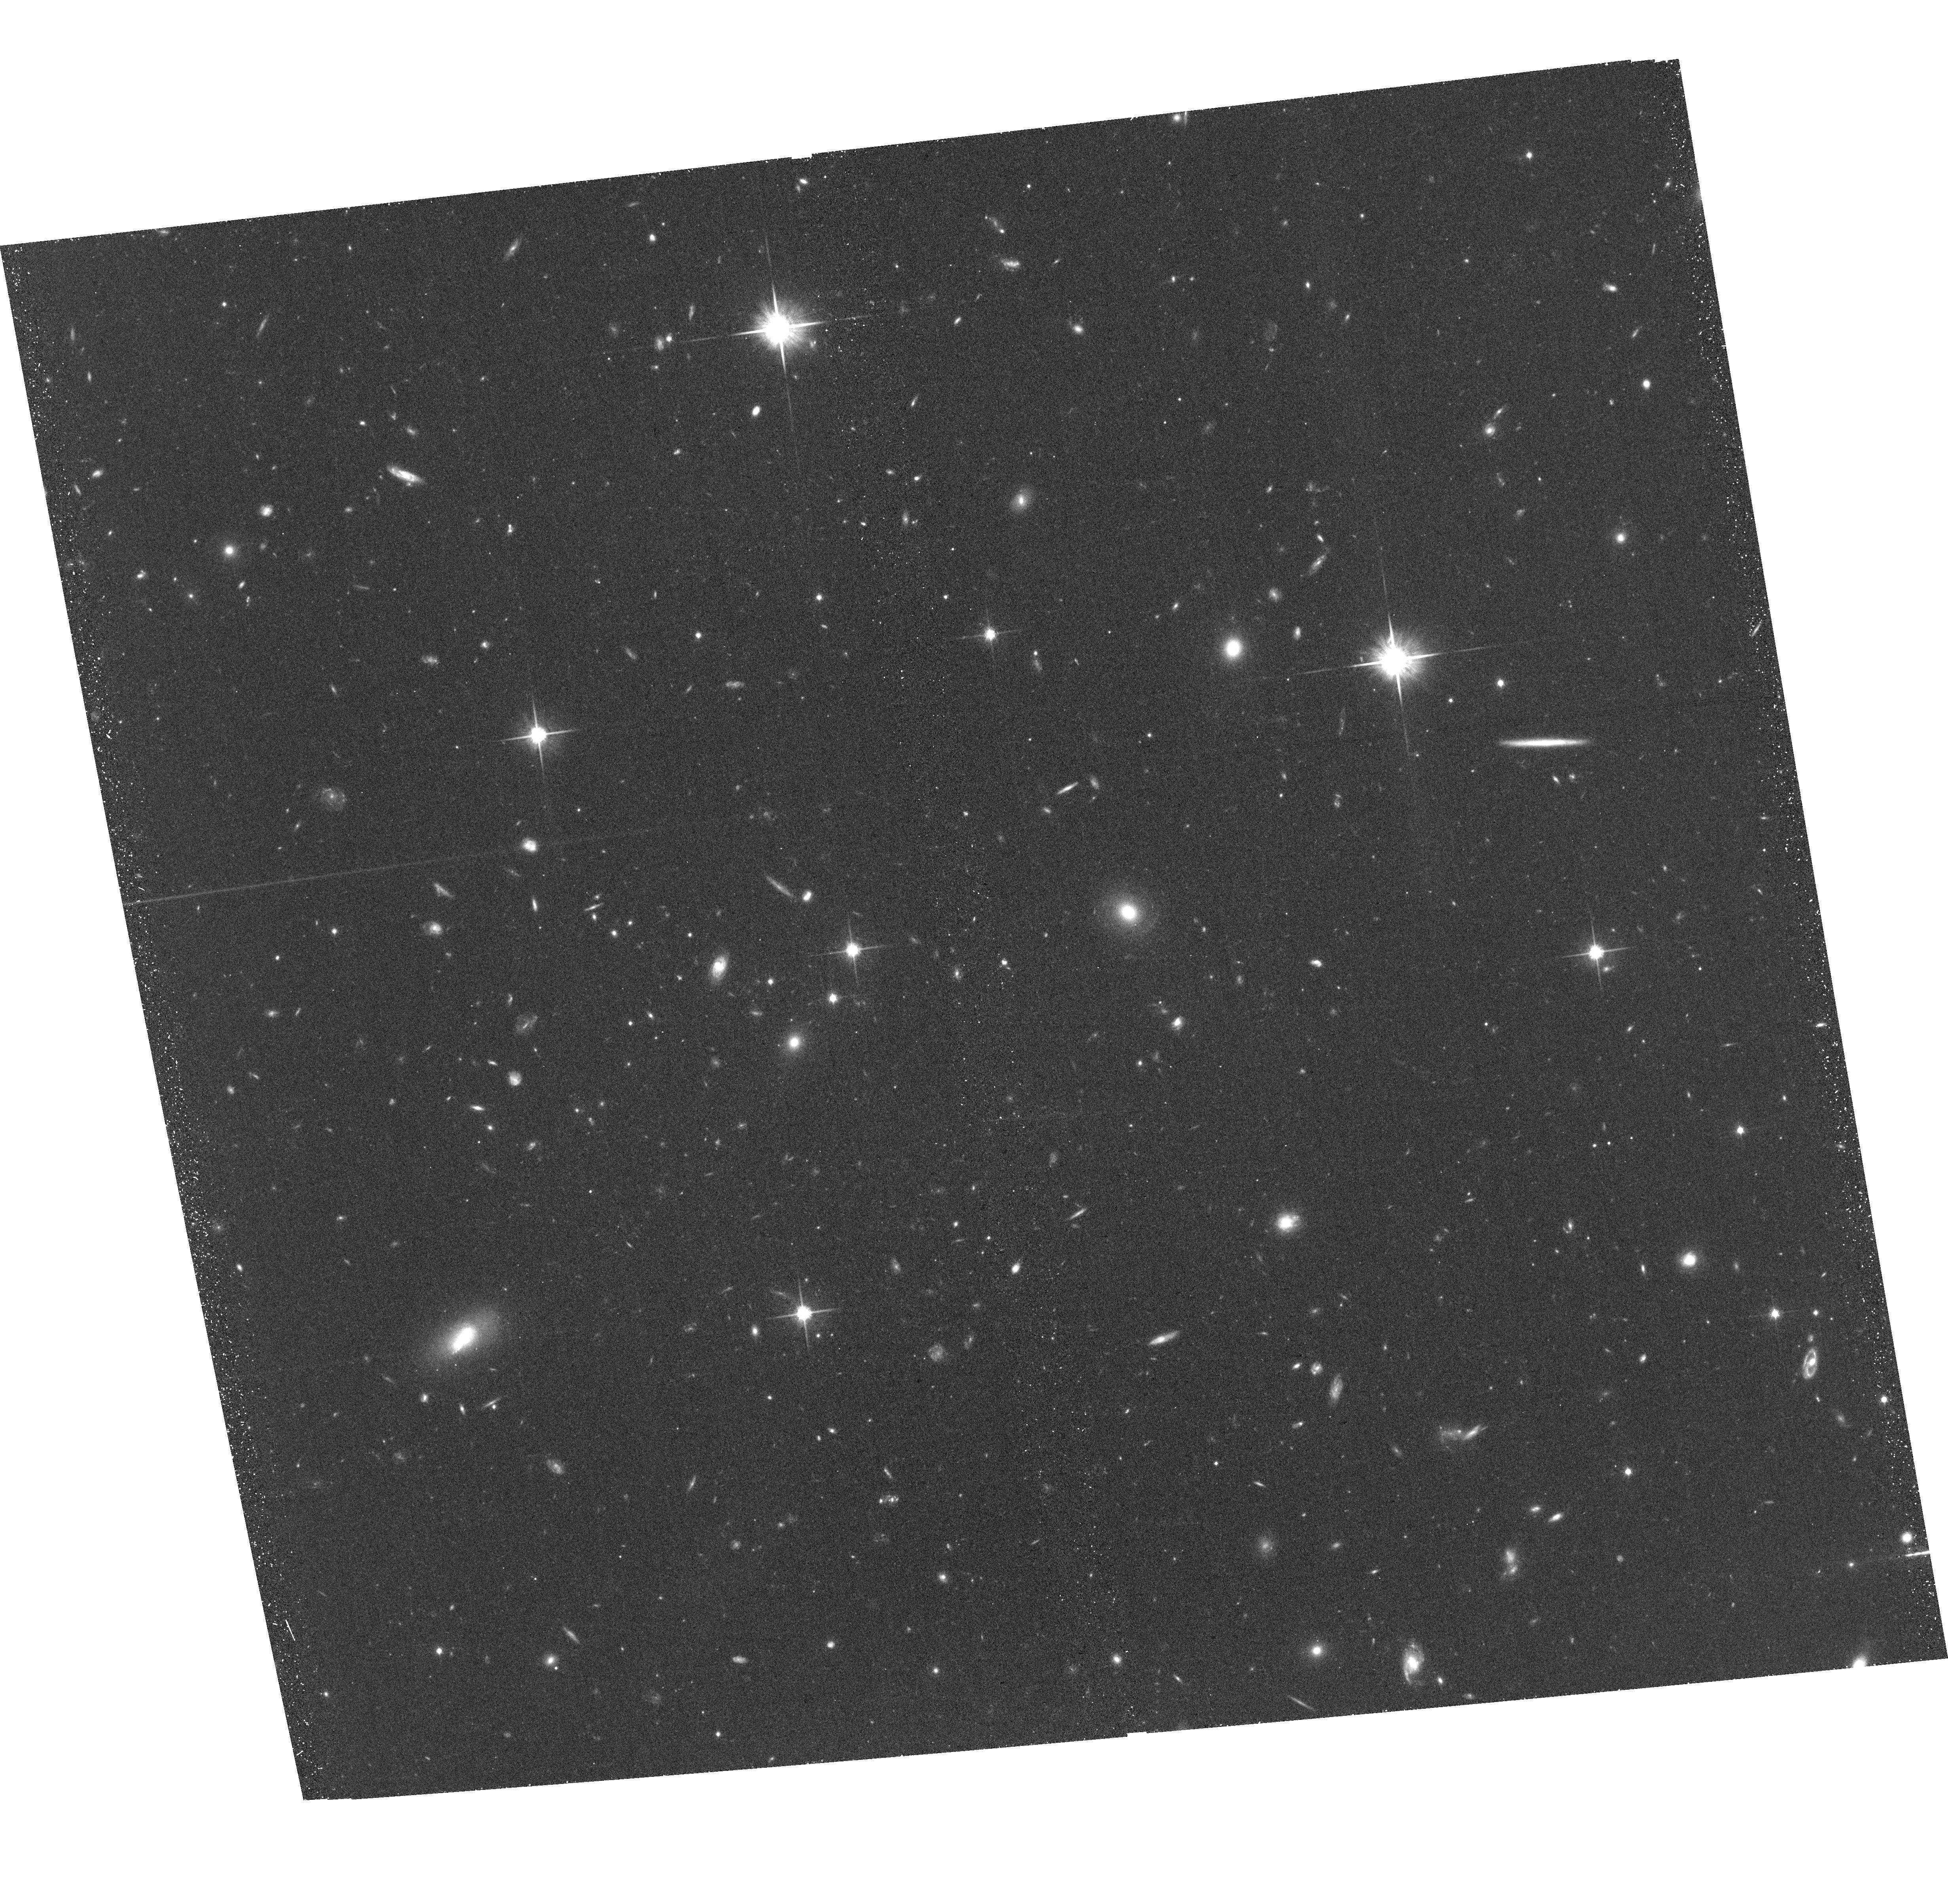
Target: QSO-J1423+1159
Instrument: ACS/WFC
Filter: F814W
Exposure: 39 min
Observation ID: hst_15282_11_acs_wfc_f814w_jdfo11

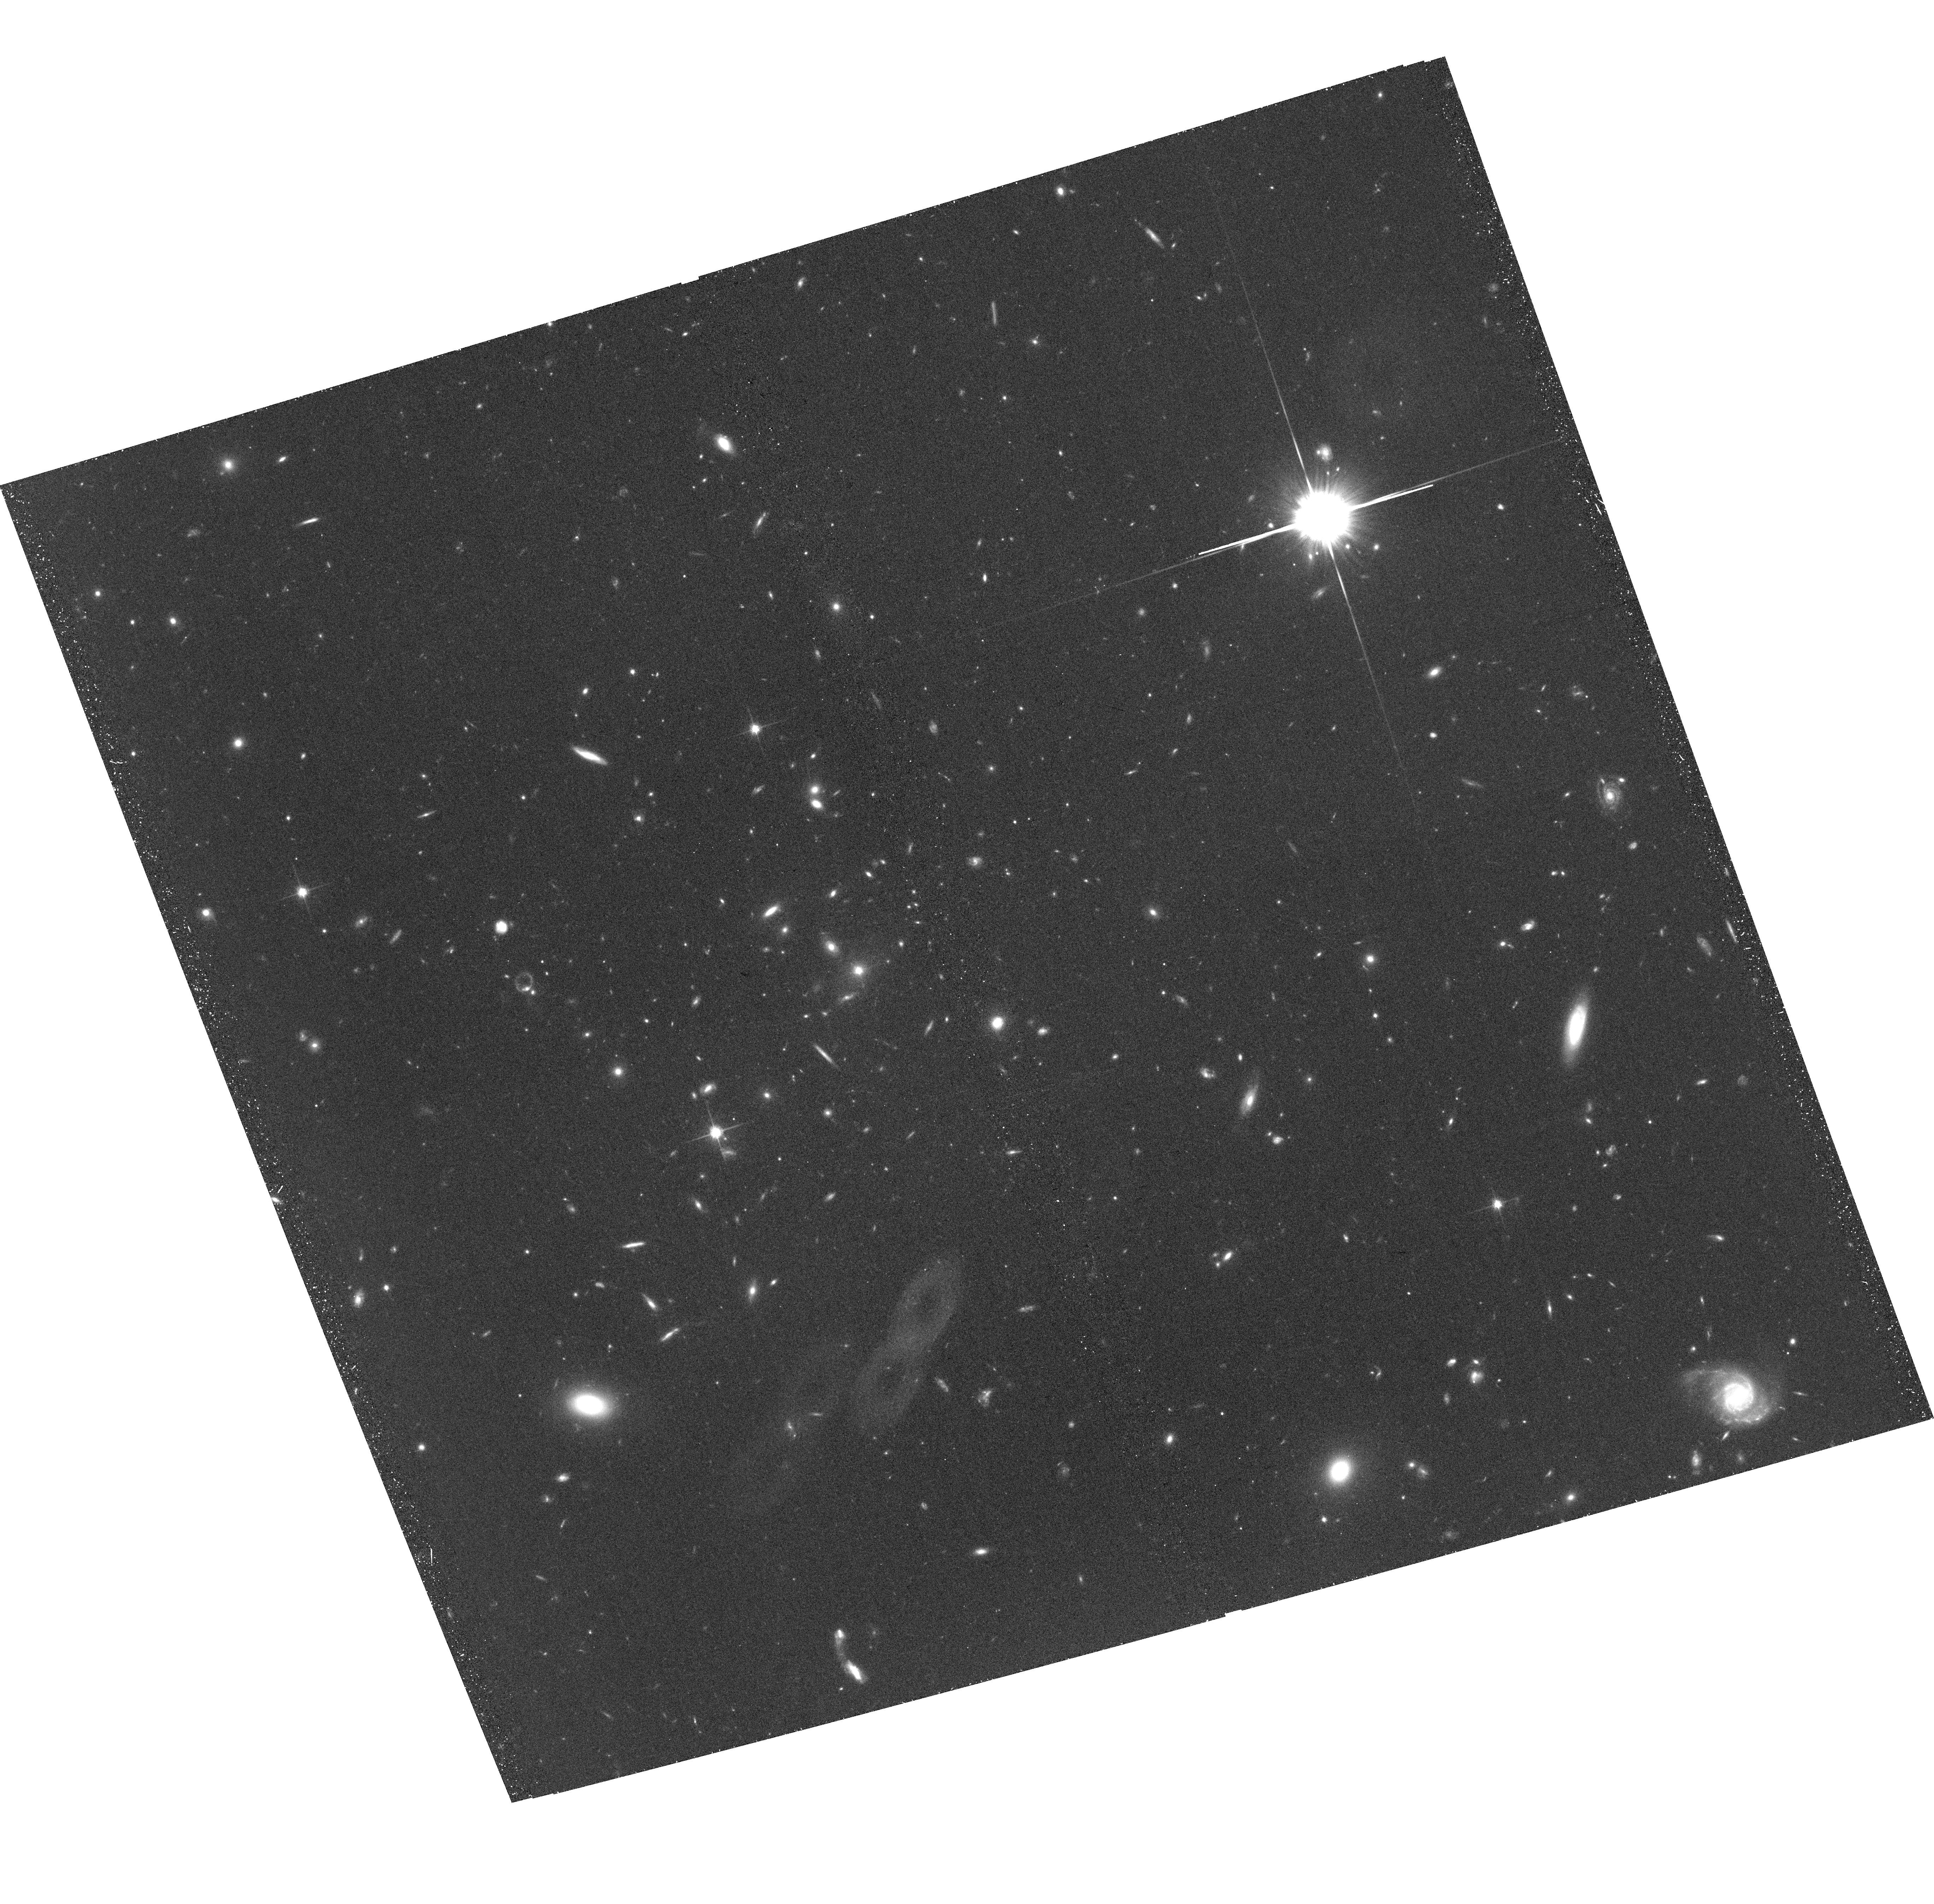
Target: 4C-19.34
Instrument: ACS/WFC
Filter: F814W
Exposure: 39 min
Observation ID: hst_15282_08_acs_wfc_f814w_jdfo08

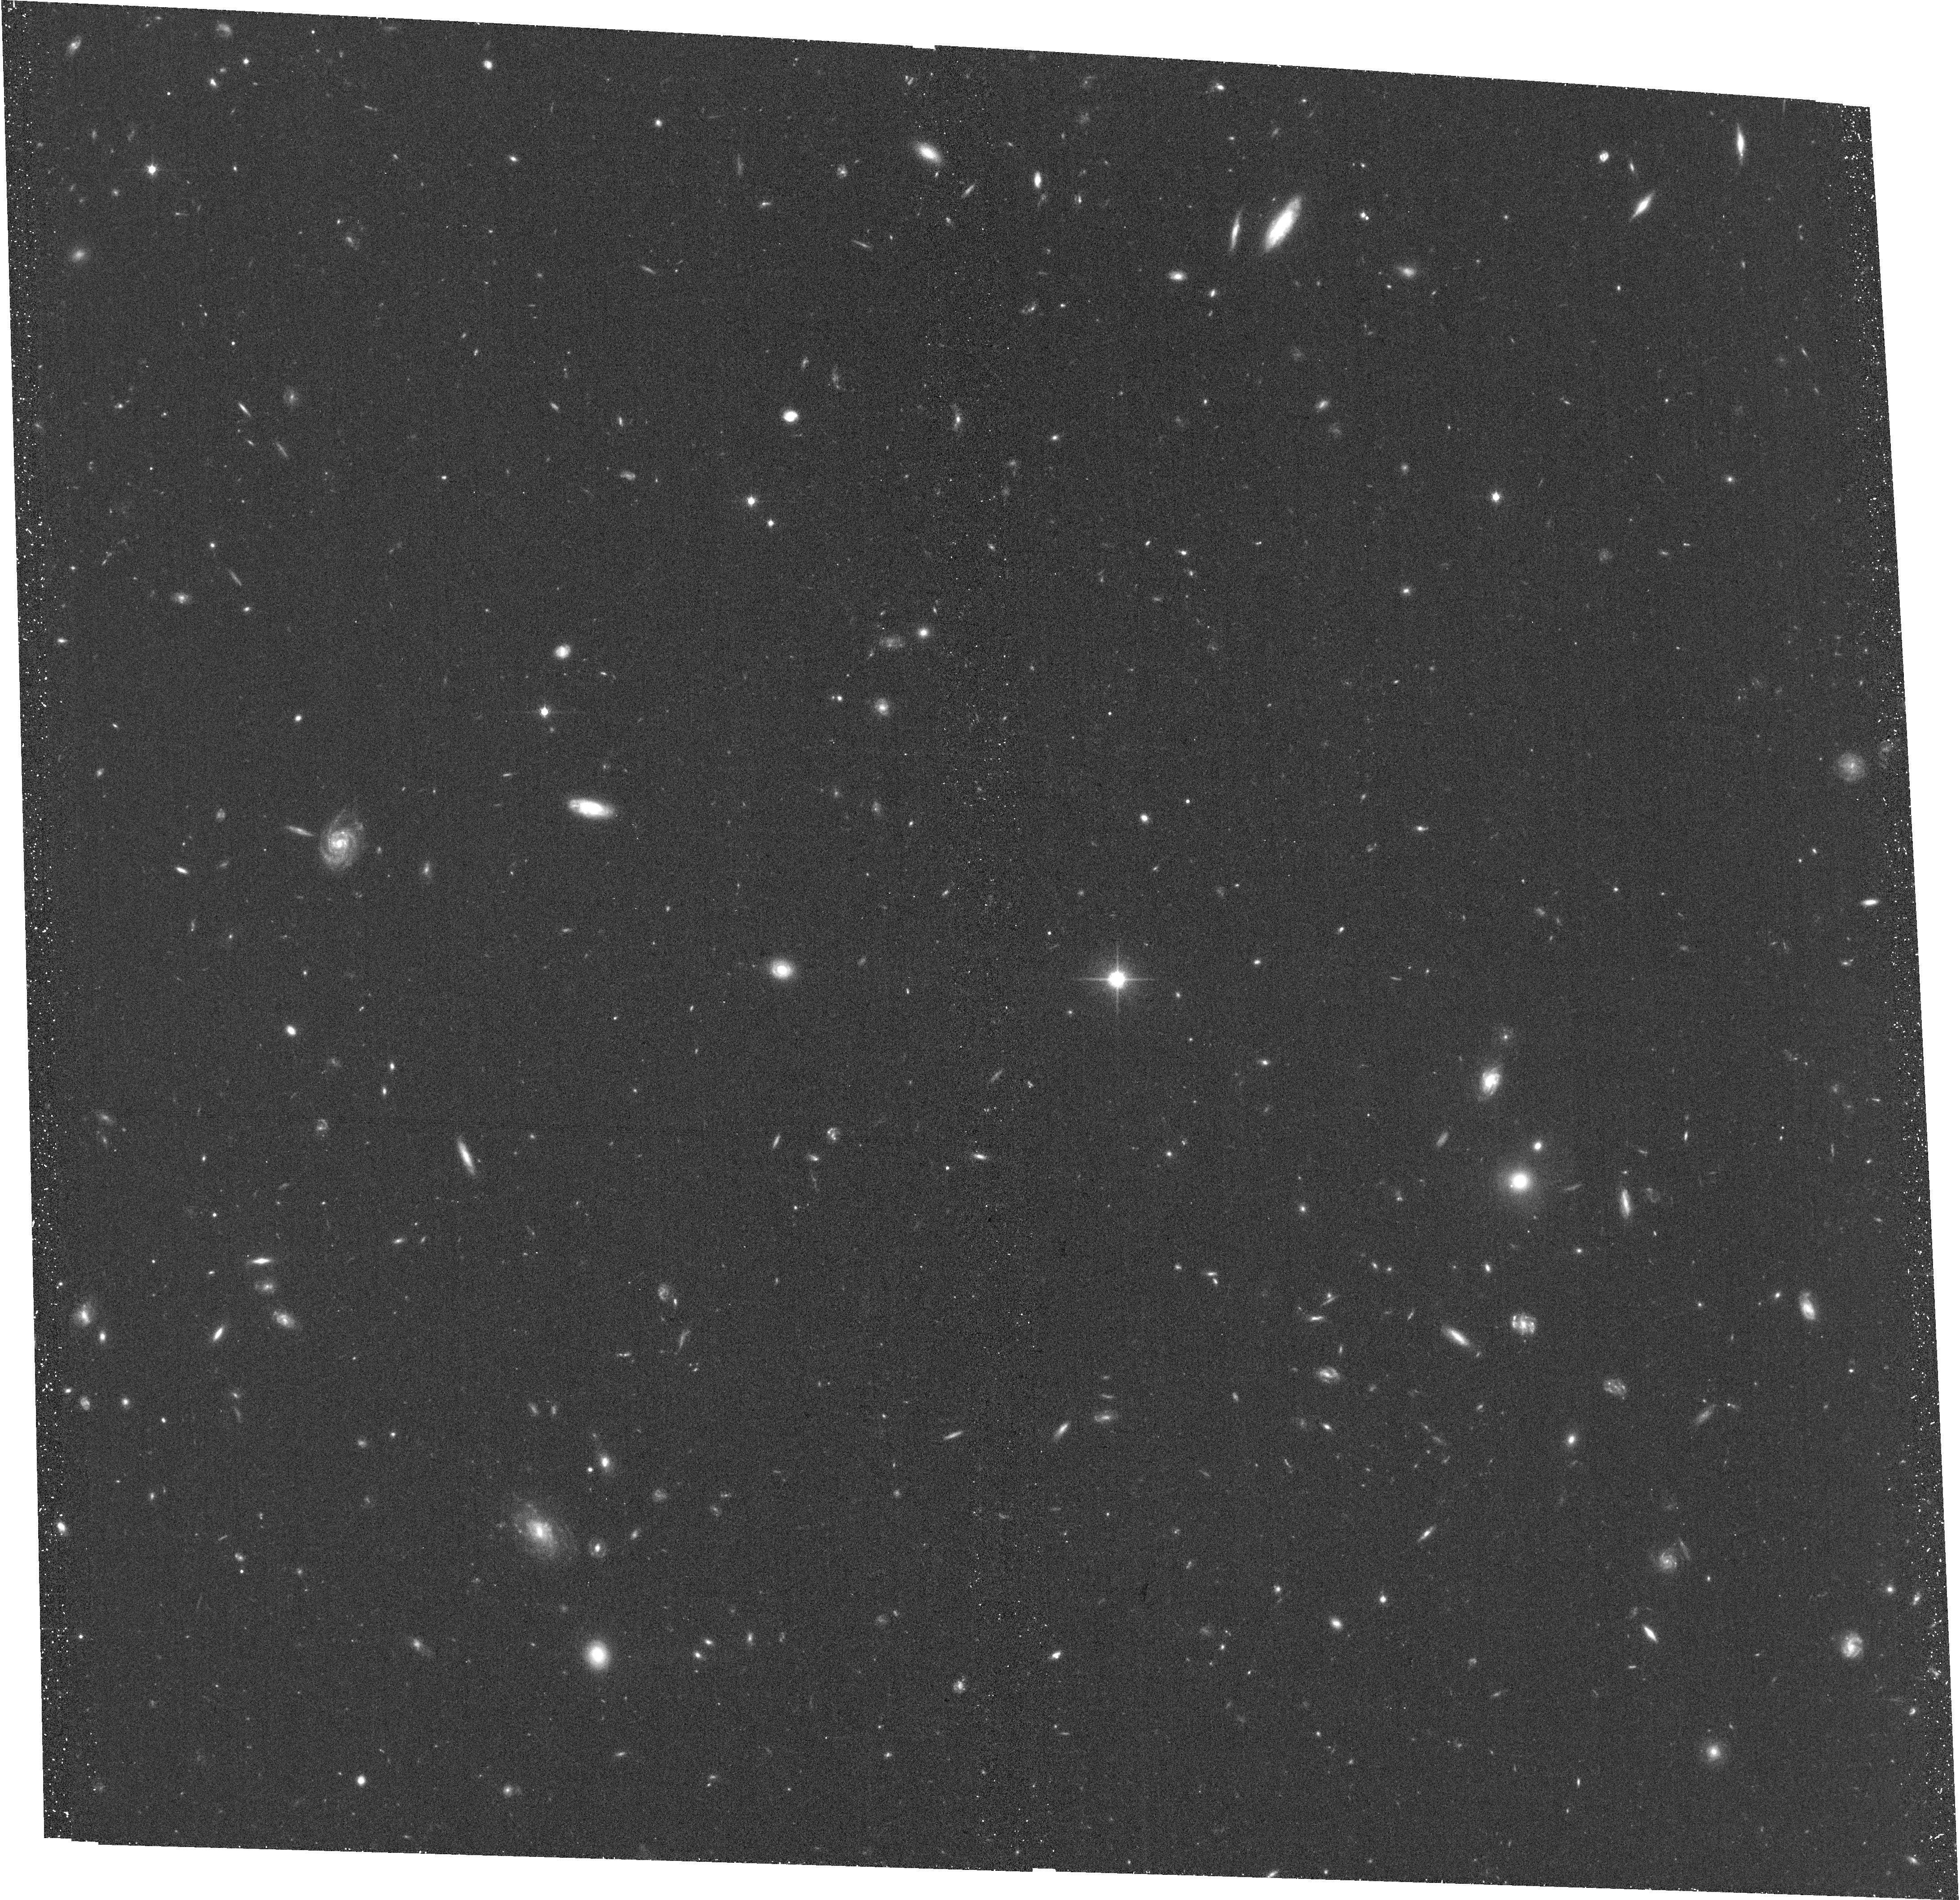
Target: ICRF-J013738.3-243053
Instrument: ACS/WFC
Filter: F814W
Exposure: 39 min
Observation ID: hst_15282_01_acs_wfc_f814w_jdfo01

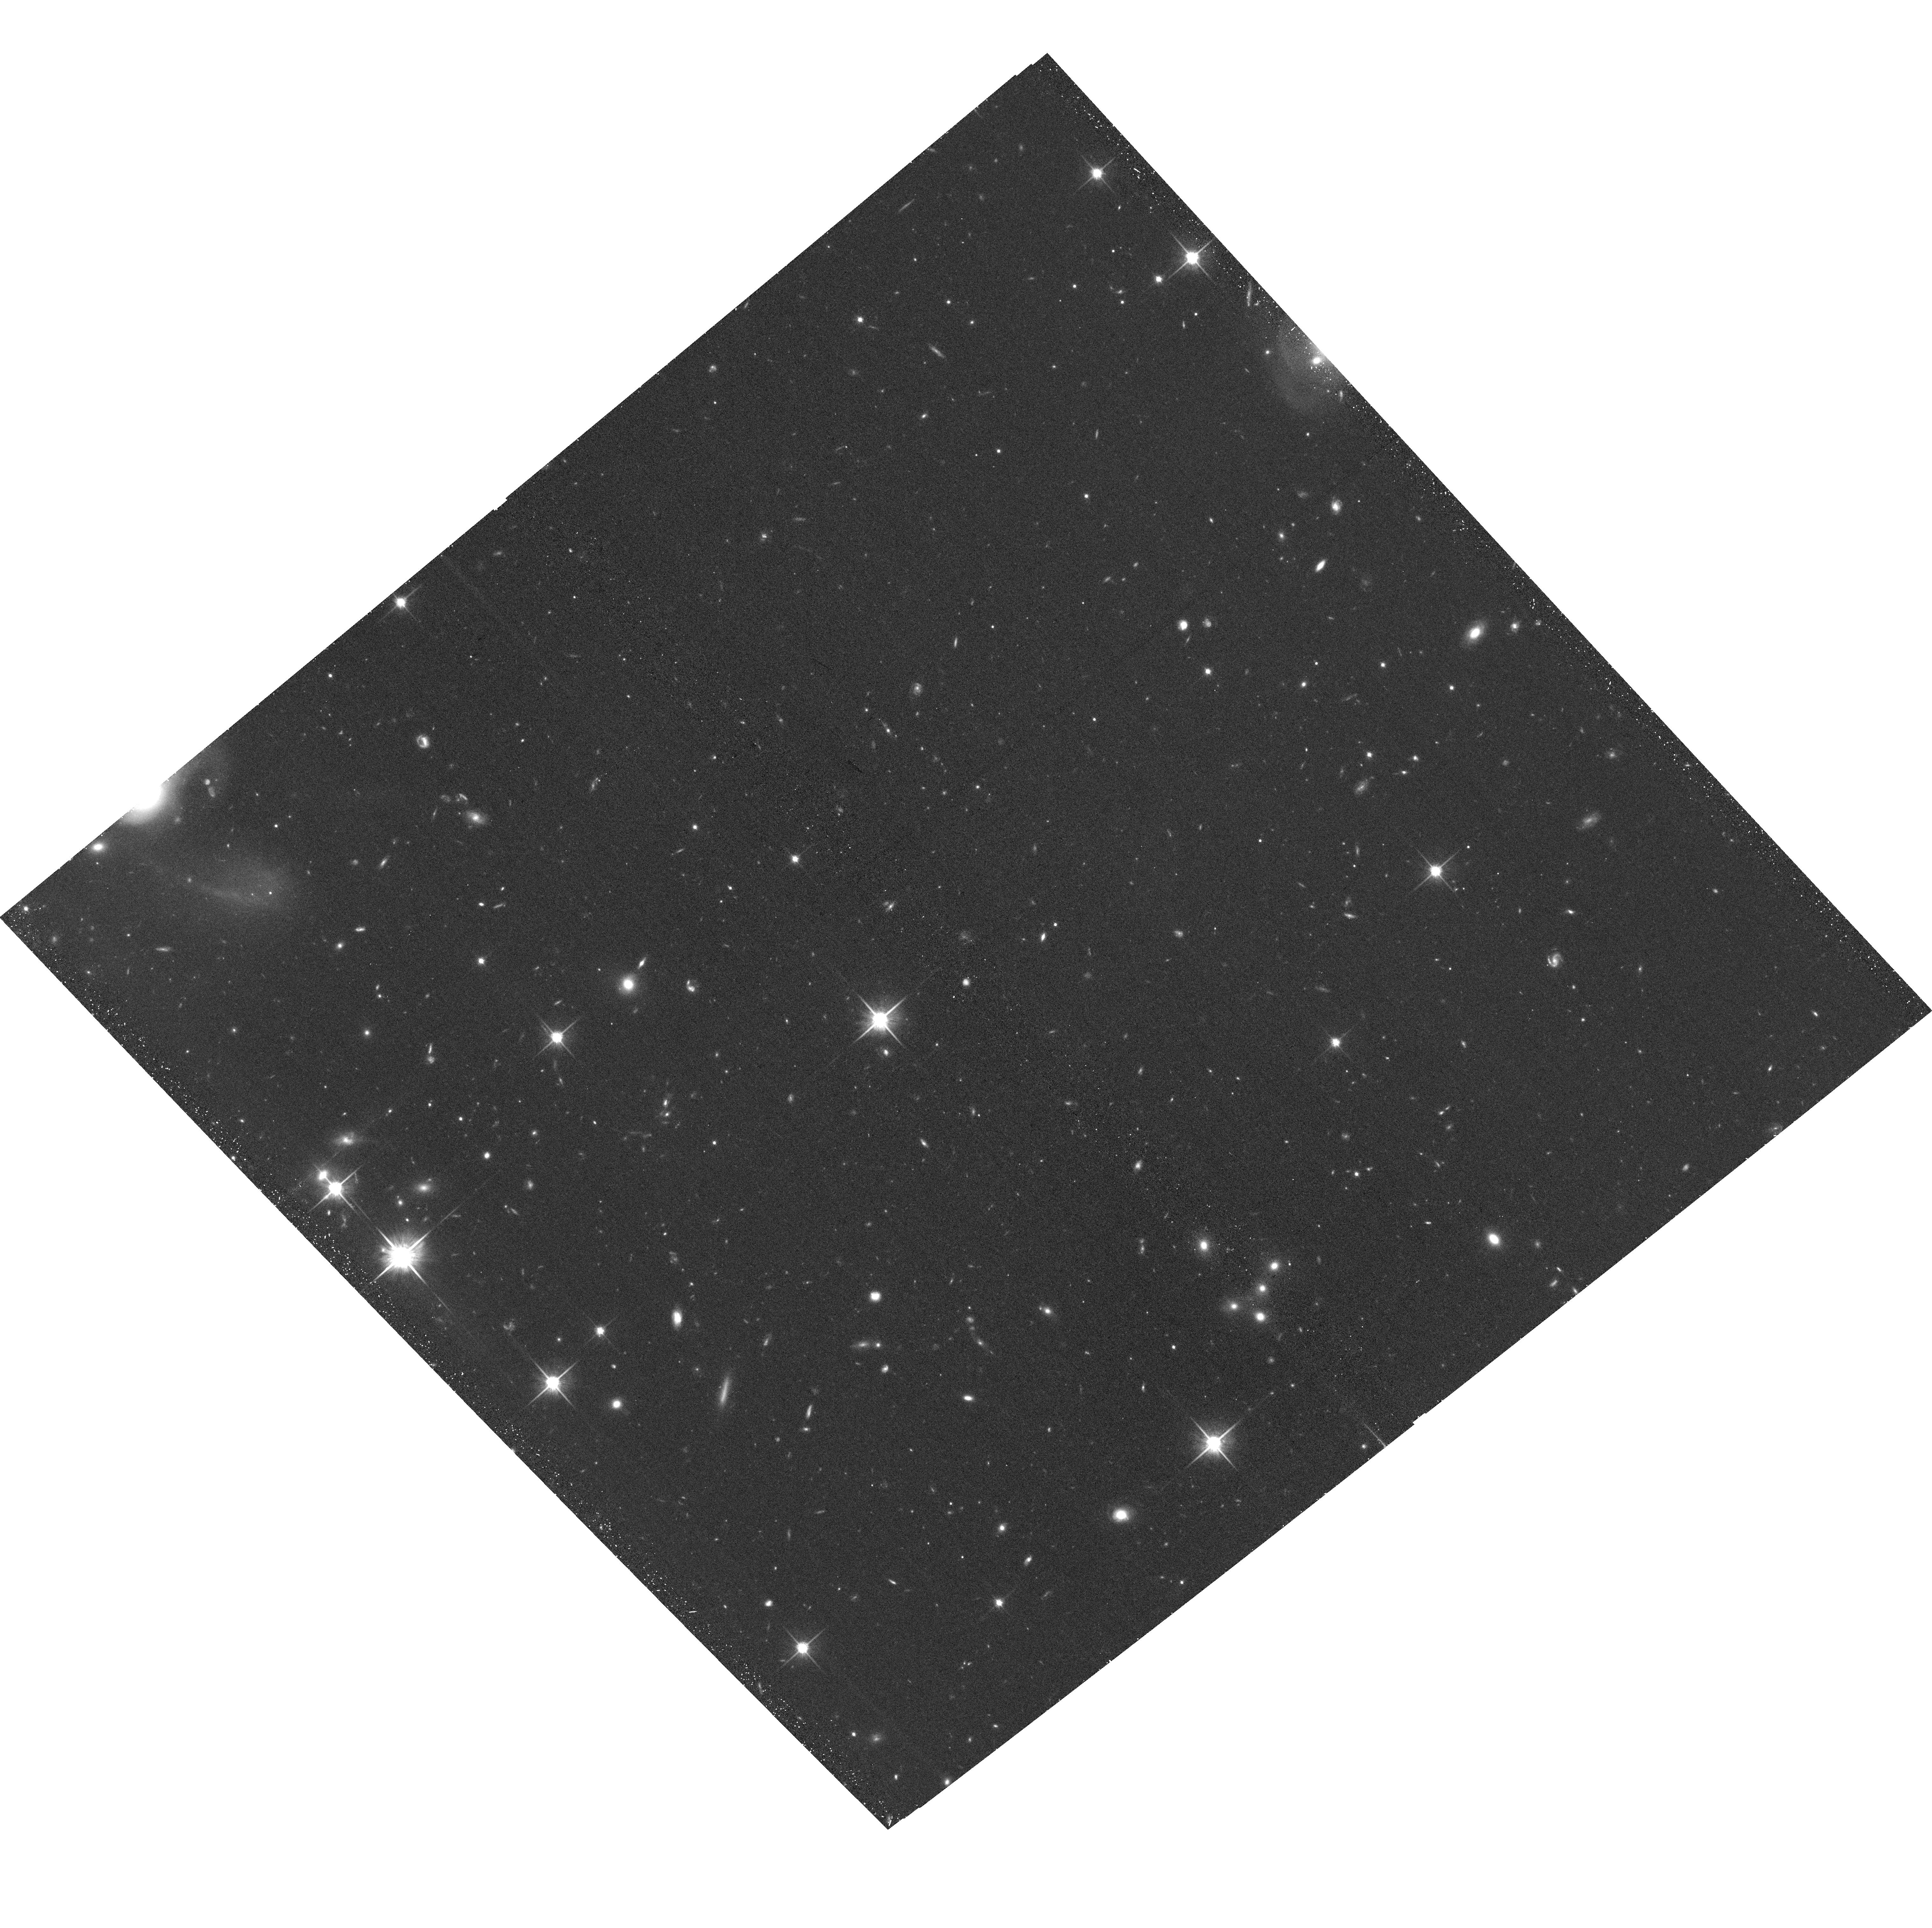
Target: 4C-11.69
Instrument: ACS/WFC
Filter: F814W
Exposure: 39 min
Observation ID: hst_15282_06_acs_wfc_f814w_jdfo06

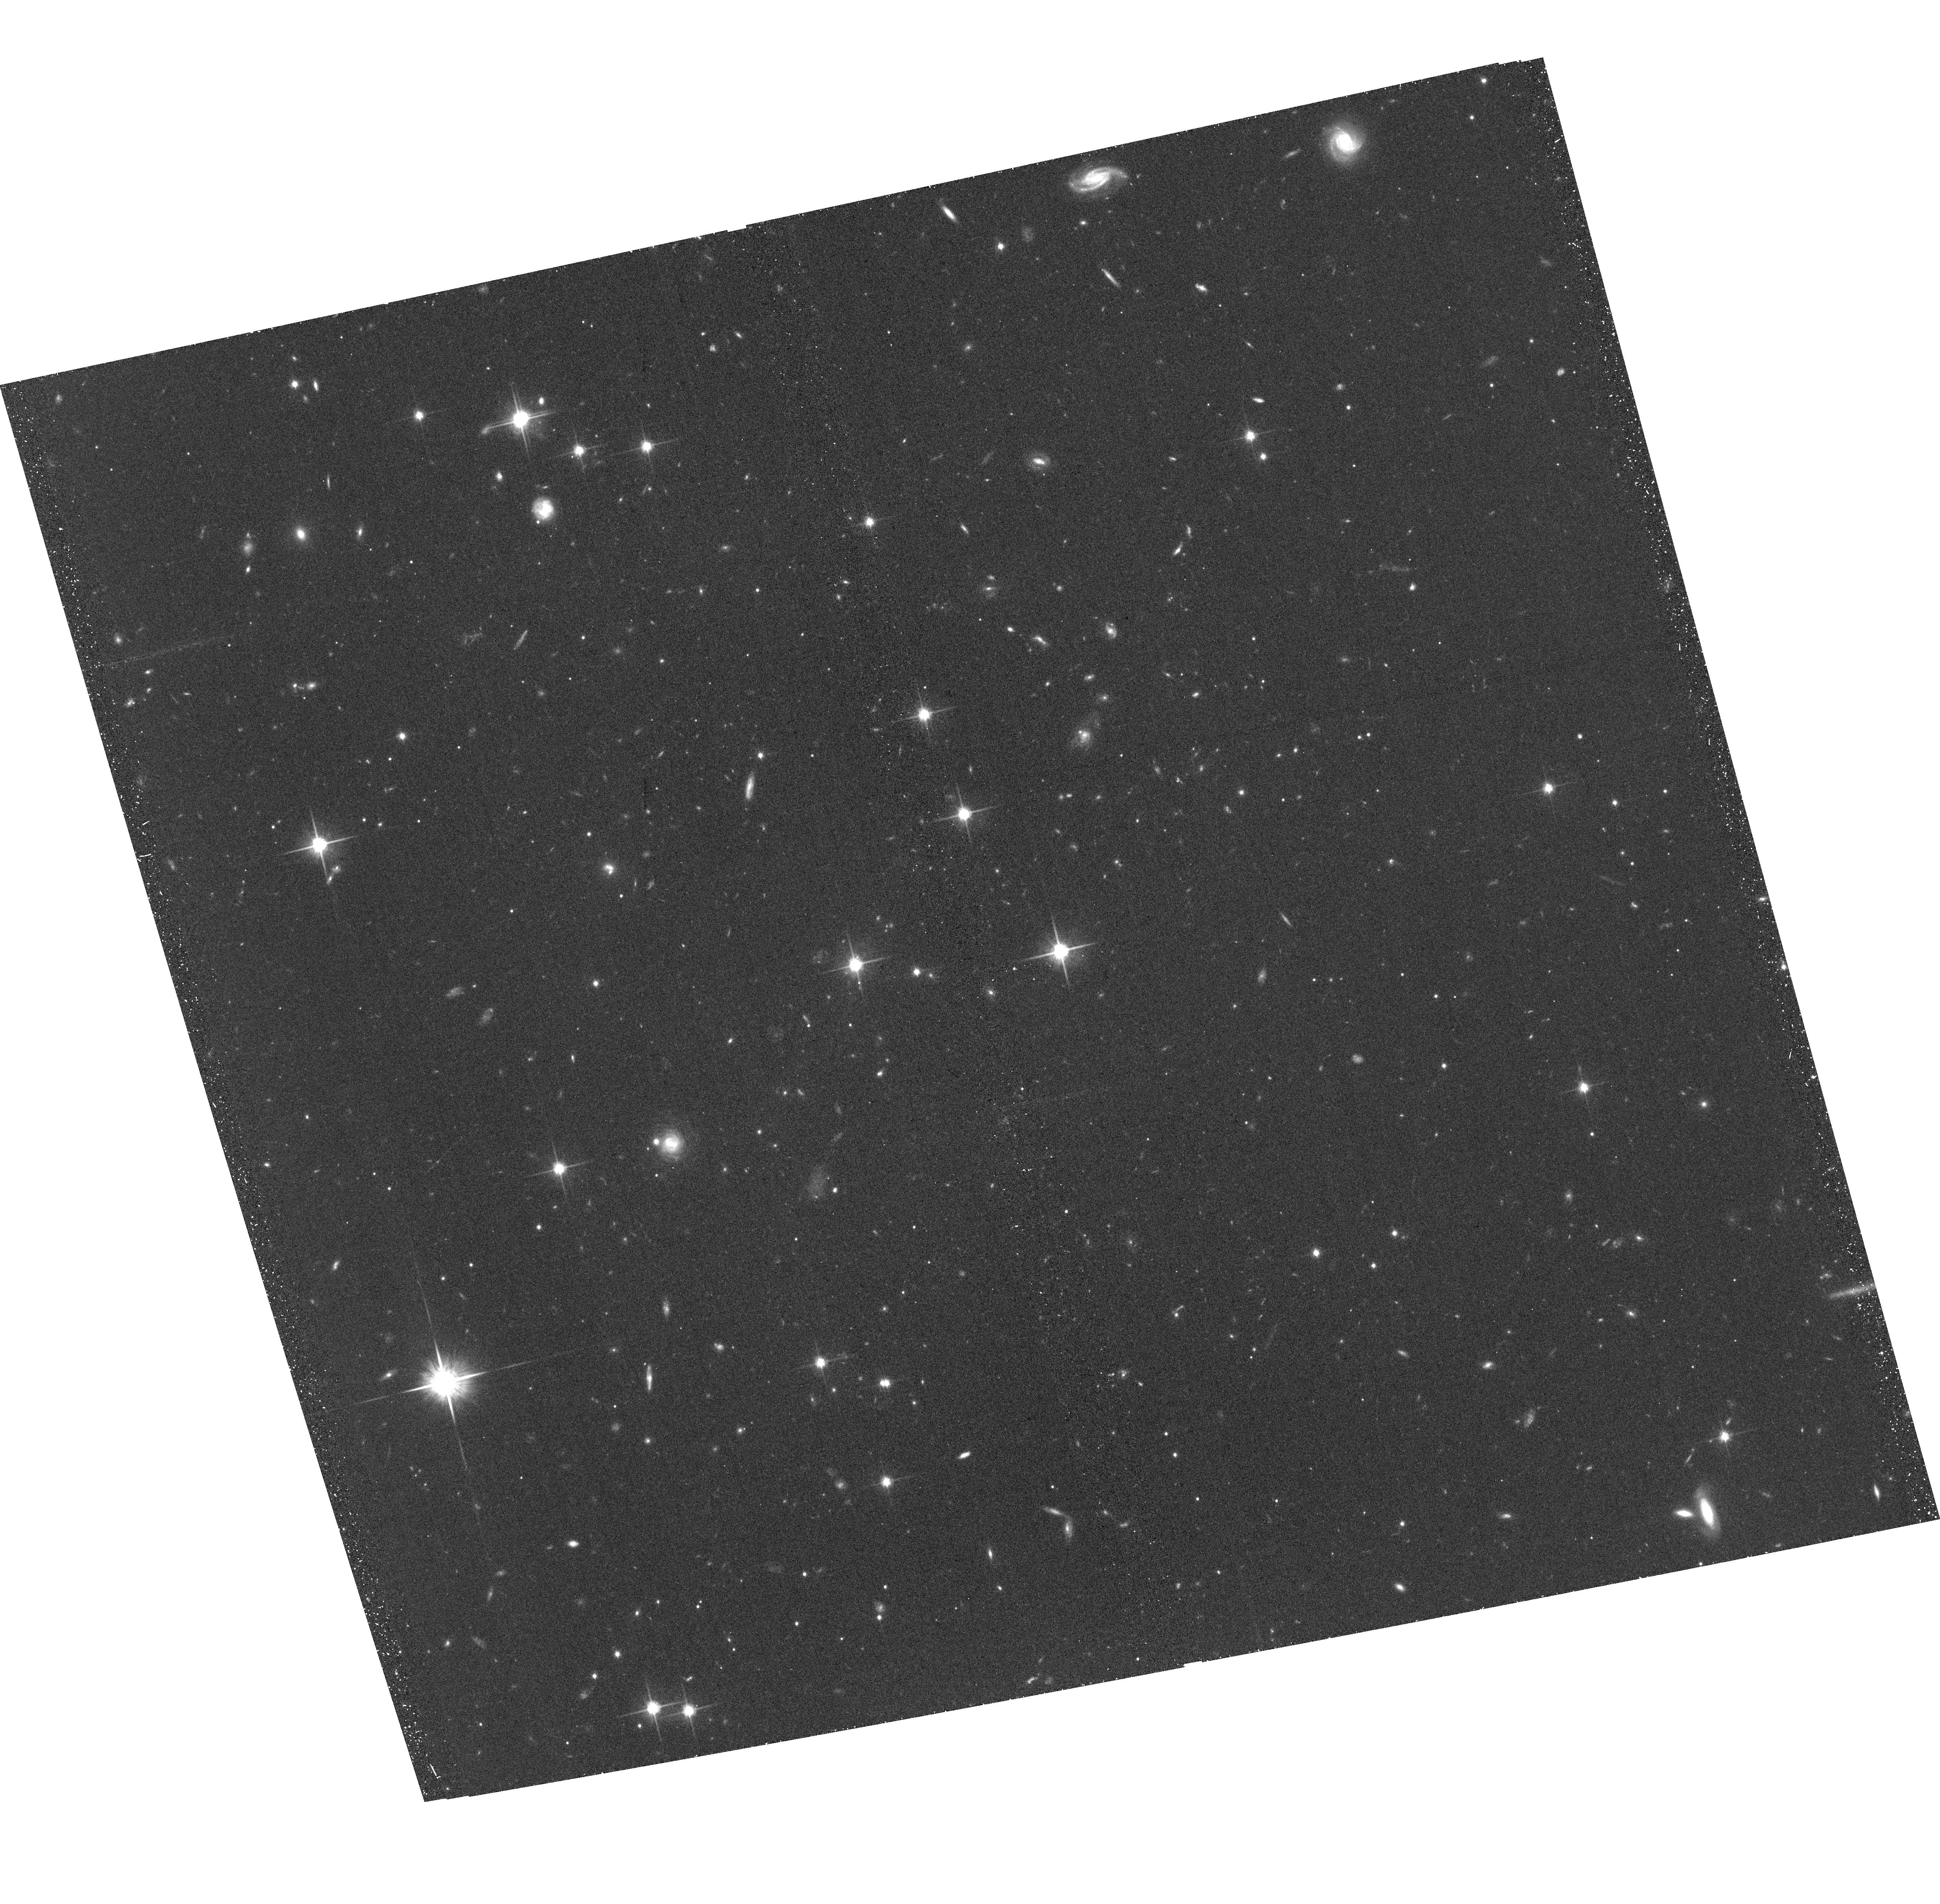
Target: 4C-05.64
Instrument: ACS/WFC
Filter: F814W
Exposure: 39 min
Observation ID: hst_15282_05_acs_wfc_f814w_jdfo05

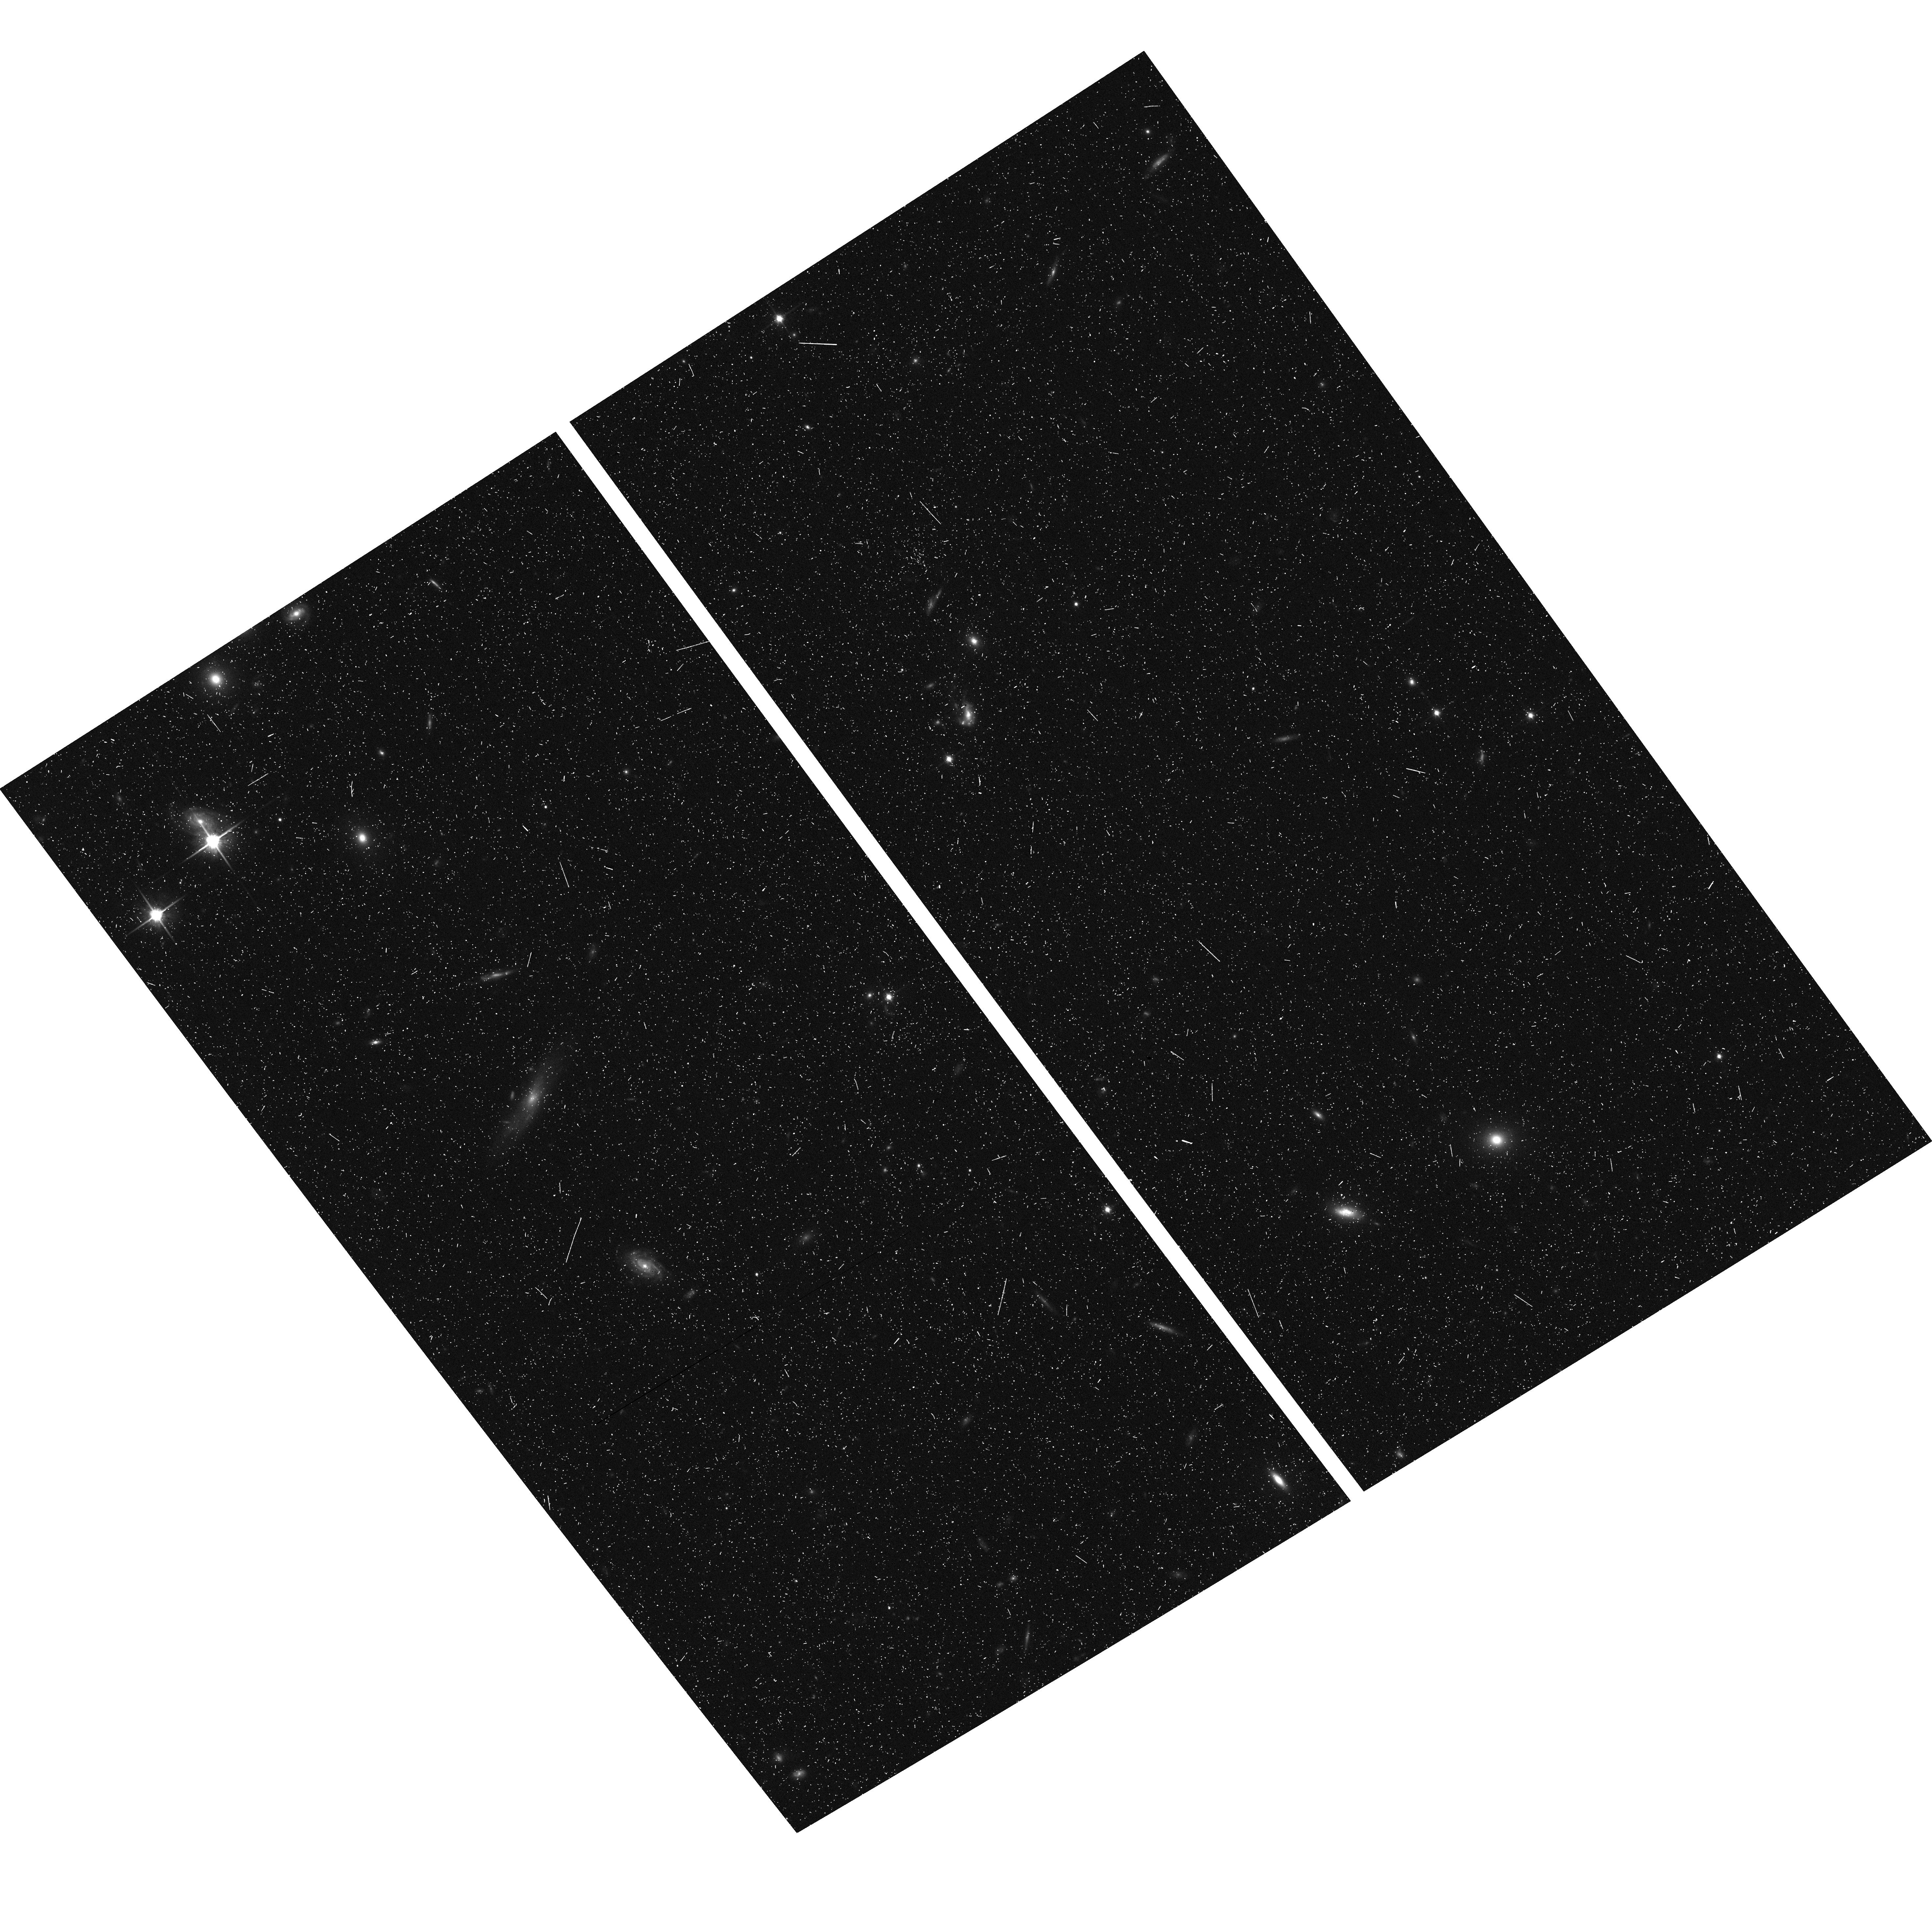
Target: 4C-13.46
Instrument: ACS/WFC
Filter: F814W
Exposure: 13 min
Observation ID: hst_15282_09_acs_wfc_f814w_jdfo09

Transport of magnetic fields into the circumgalactic medium (PI: Lilly, Simon J.)

Supernova-driven winds are known to play a major role in galaxy evolution, and to drive metal-enriched material far out into the circum-galactic medium. We have demonstrated that magnetic fields in these winds are detectably modifying the polarization properties of background radio quasars with intervening MgII 2799 absorption in their spectra, through Faraday Rotation. We have obtained estimates of the disordered fields within these Faraday screens and wish to map how these vary around galaxies, e.g. whether they are maximal above the poles of the galaxies as we would expect for biconical outflows. We also want to compare our estimates quantitatively with magnetohydrodynamical models that we have been developing. For both investigations, we need to know where the lines of sight pass, relative to the galaxies. For this we need HST resolution images of the host galaxies to establish the orientation and inclination of the disks, and the general morphologies of the galaxies. We have in hand images for 17/30 quasars, and request here images for the remaining 13 sources.